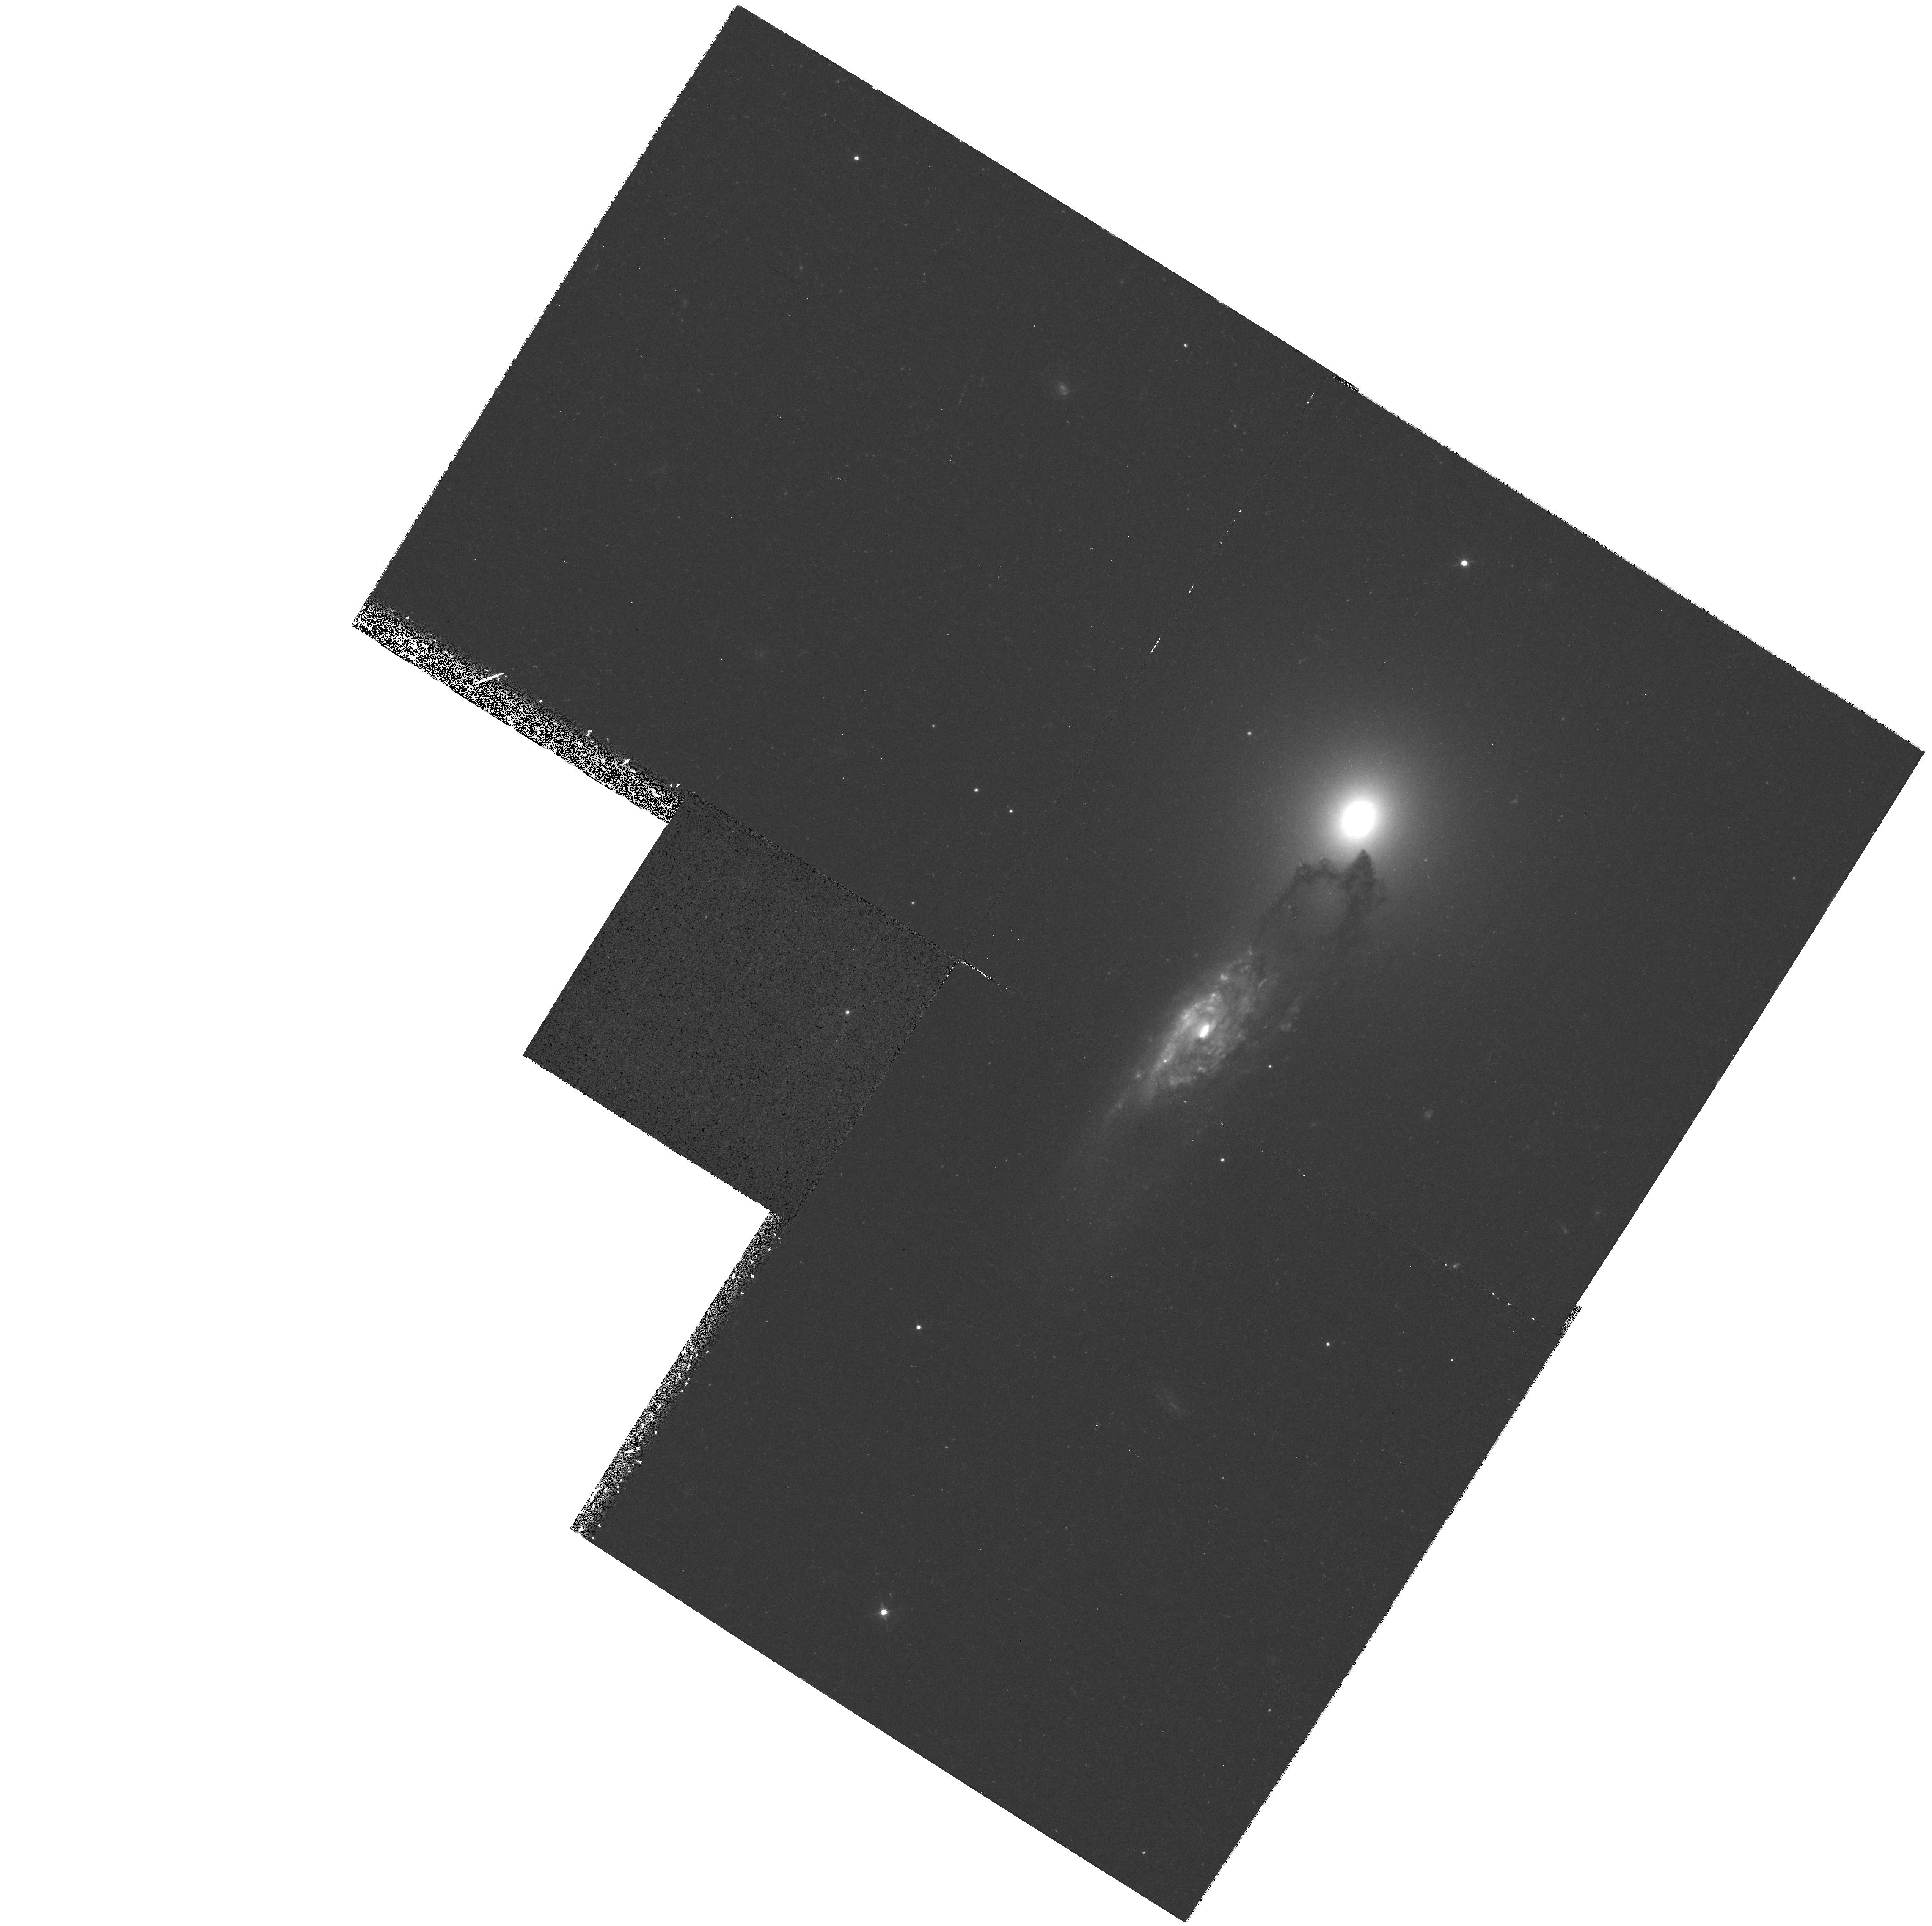
Target: AM1316-241
Instrument: WFPC2/PC
Filter: F450W
Exposure: 45 min
Observation ID: hst_6438_03_wfpc2_pc_f450w_u3lw03

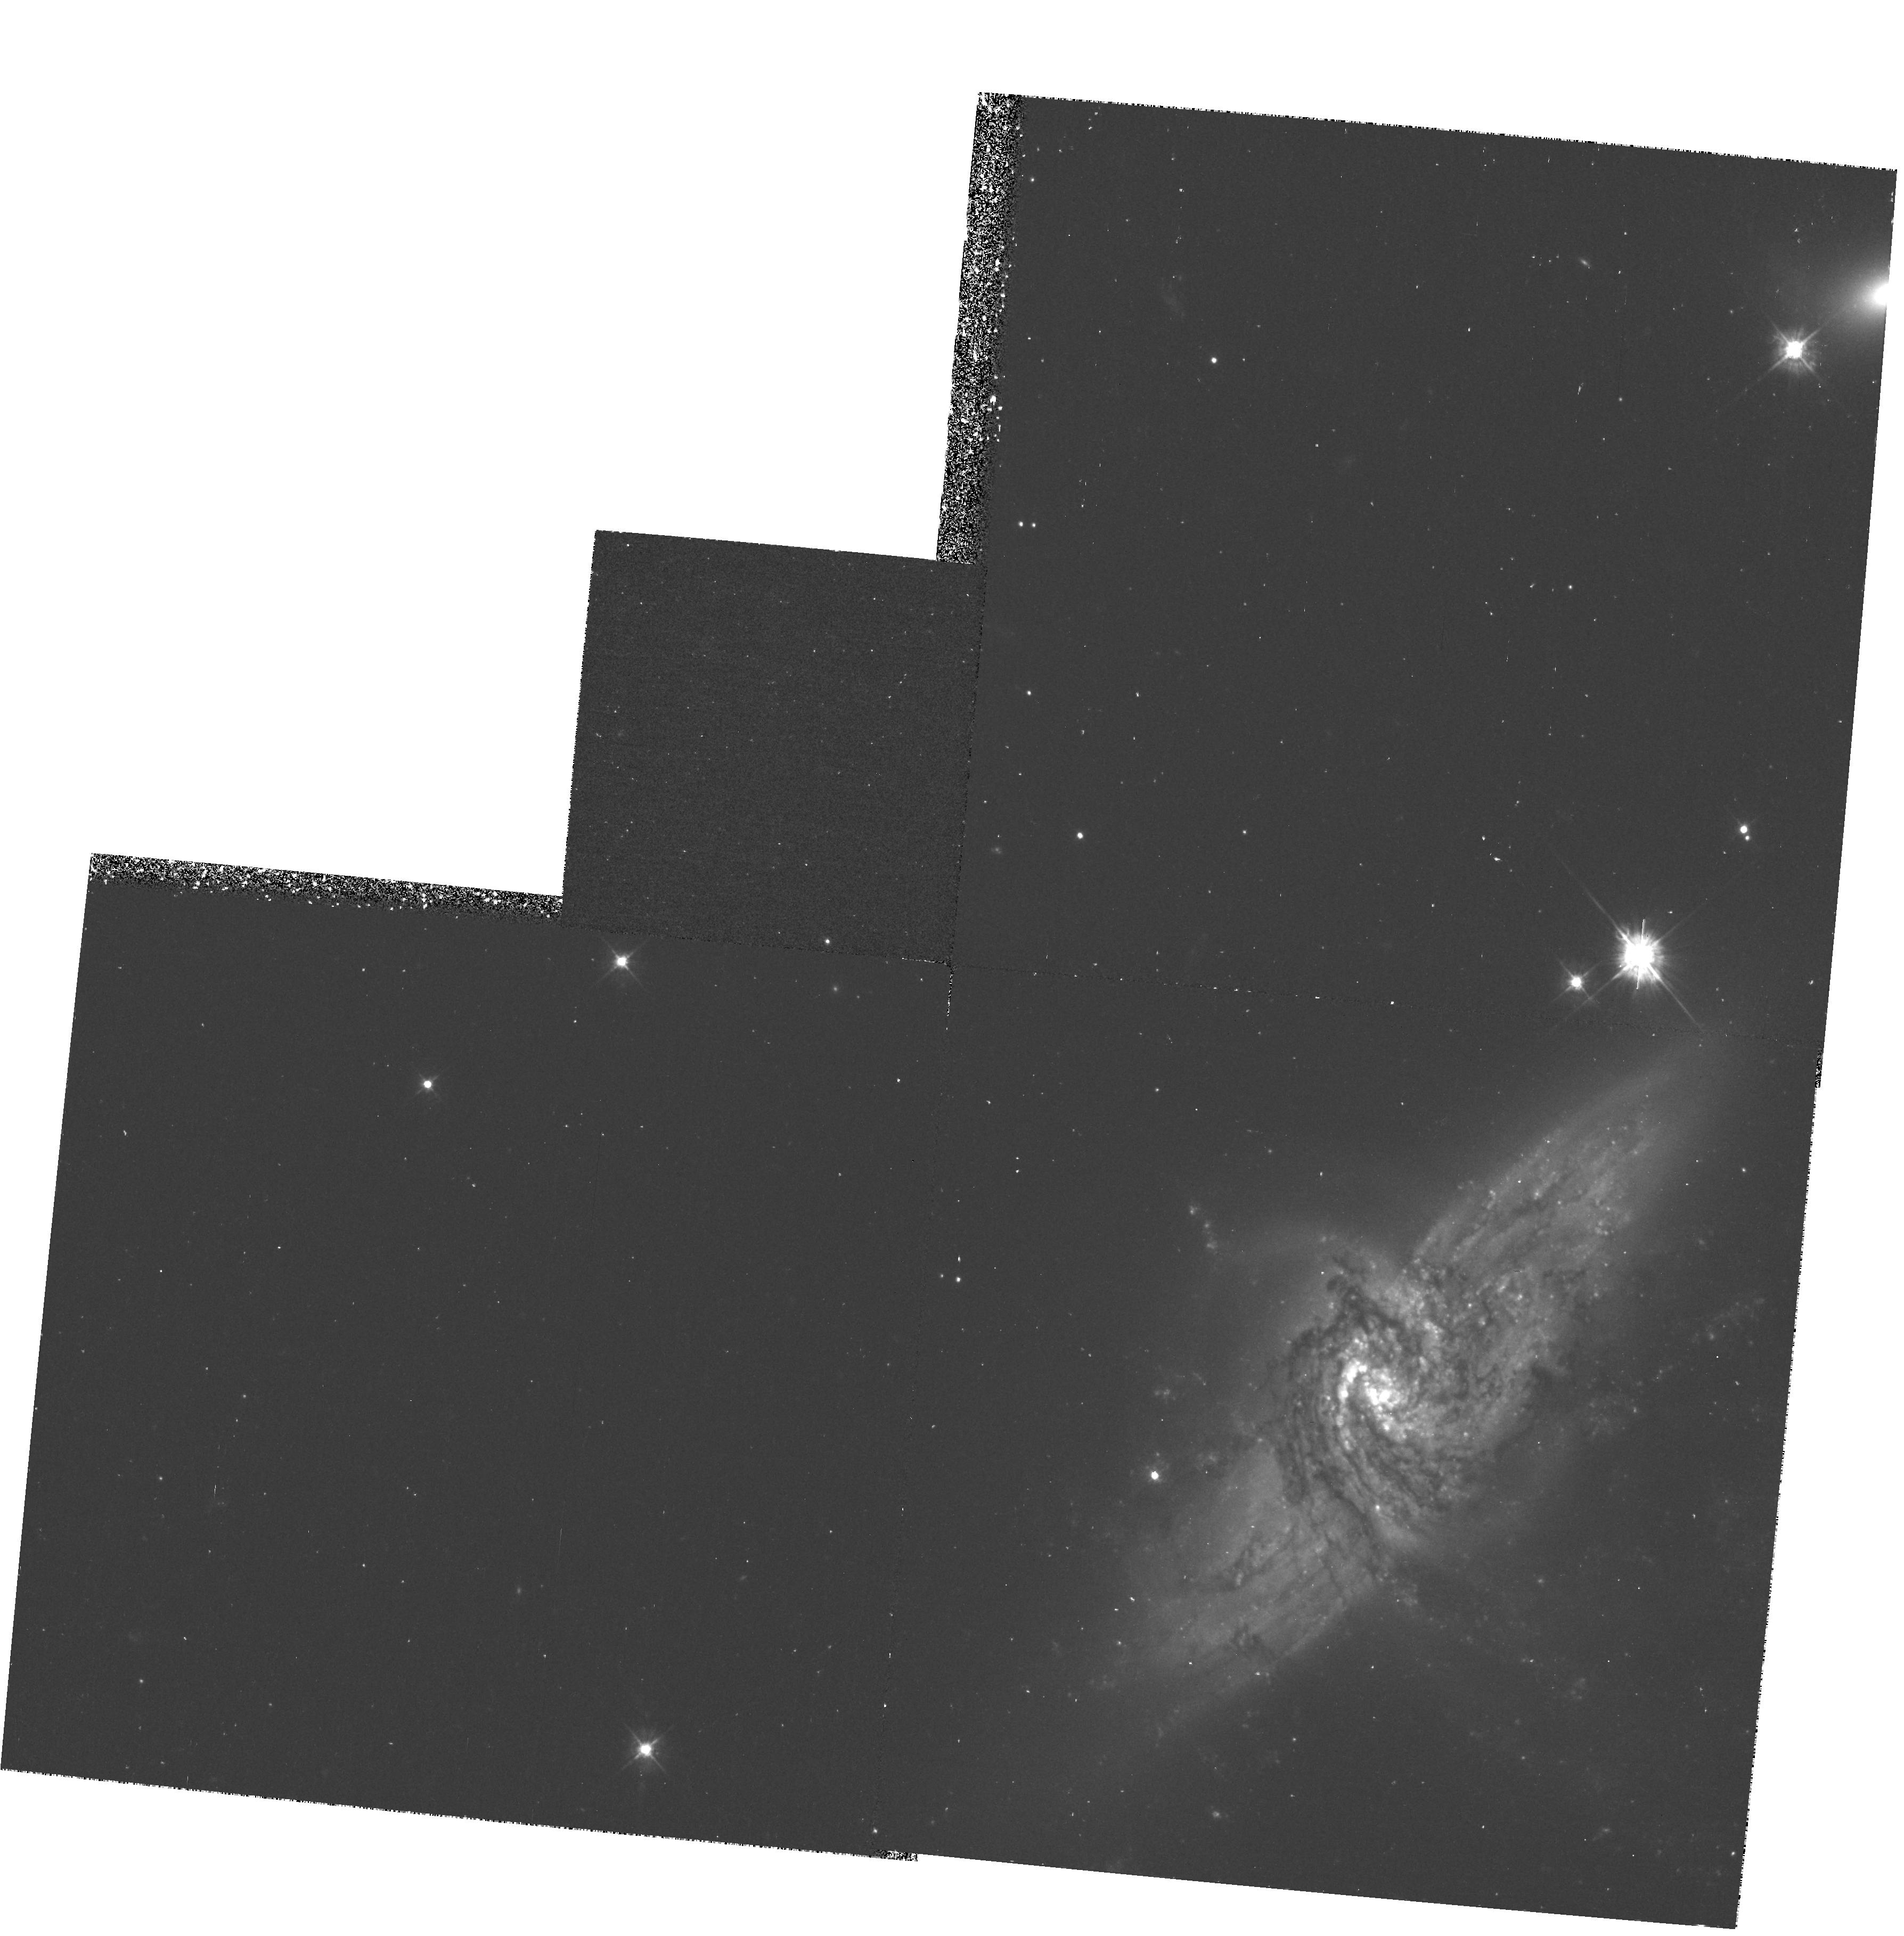
Target: NGC3314
Instrument: WFPC2/PC
Filter: F450W
Exposure: 43 min
Observation ID: hst_6438_51_wfpc2_pc_f450w_u3lw51

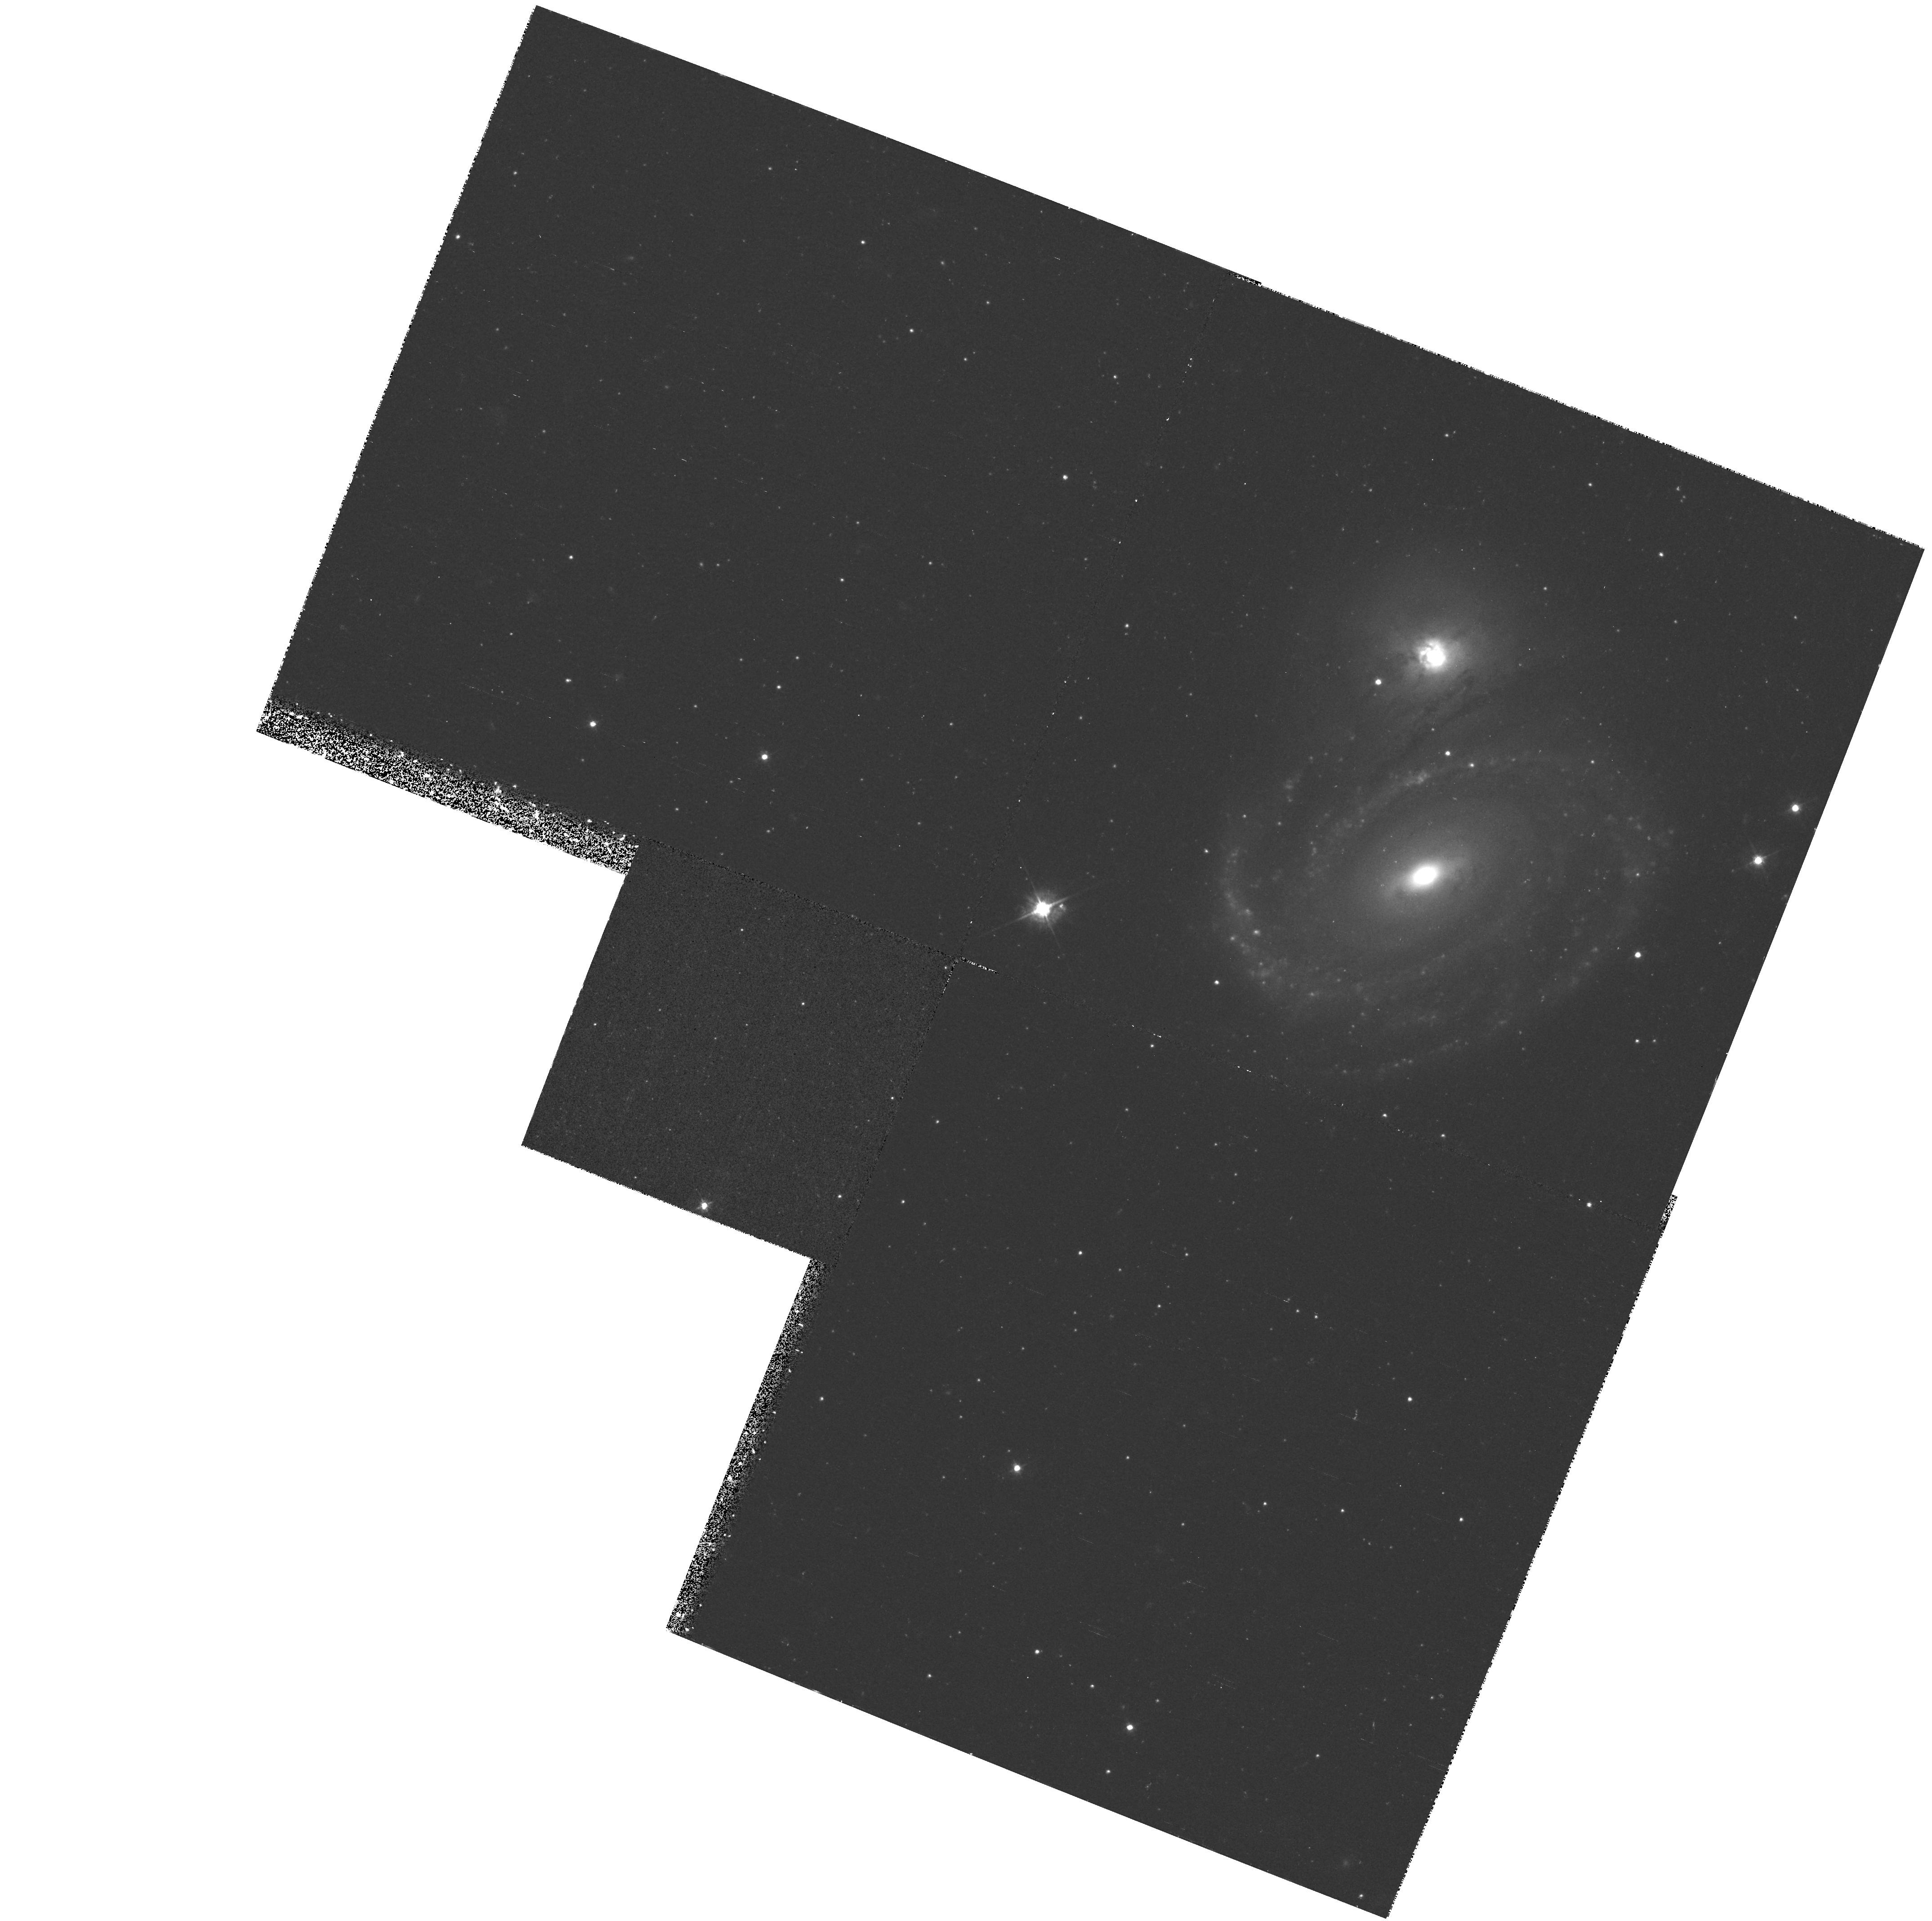
Target: AM0500-620
Instrument: WFPC2/PC
Filter: F450W
Exposure: 45 min
Observation ID: hst_6438_04_wfpc2_pc_f450w_u3lw04

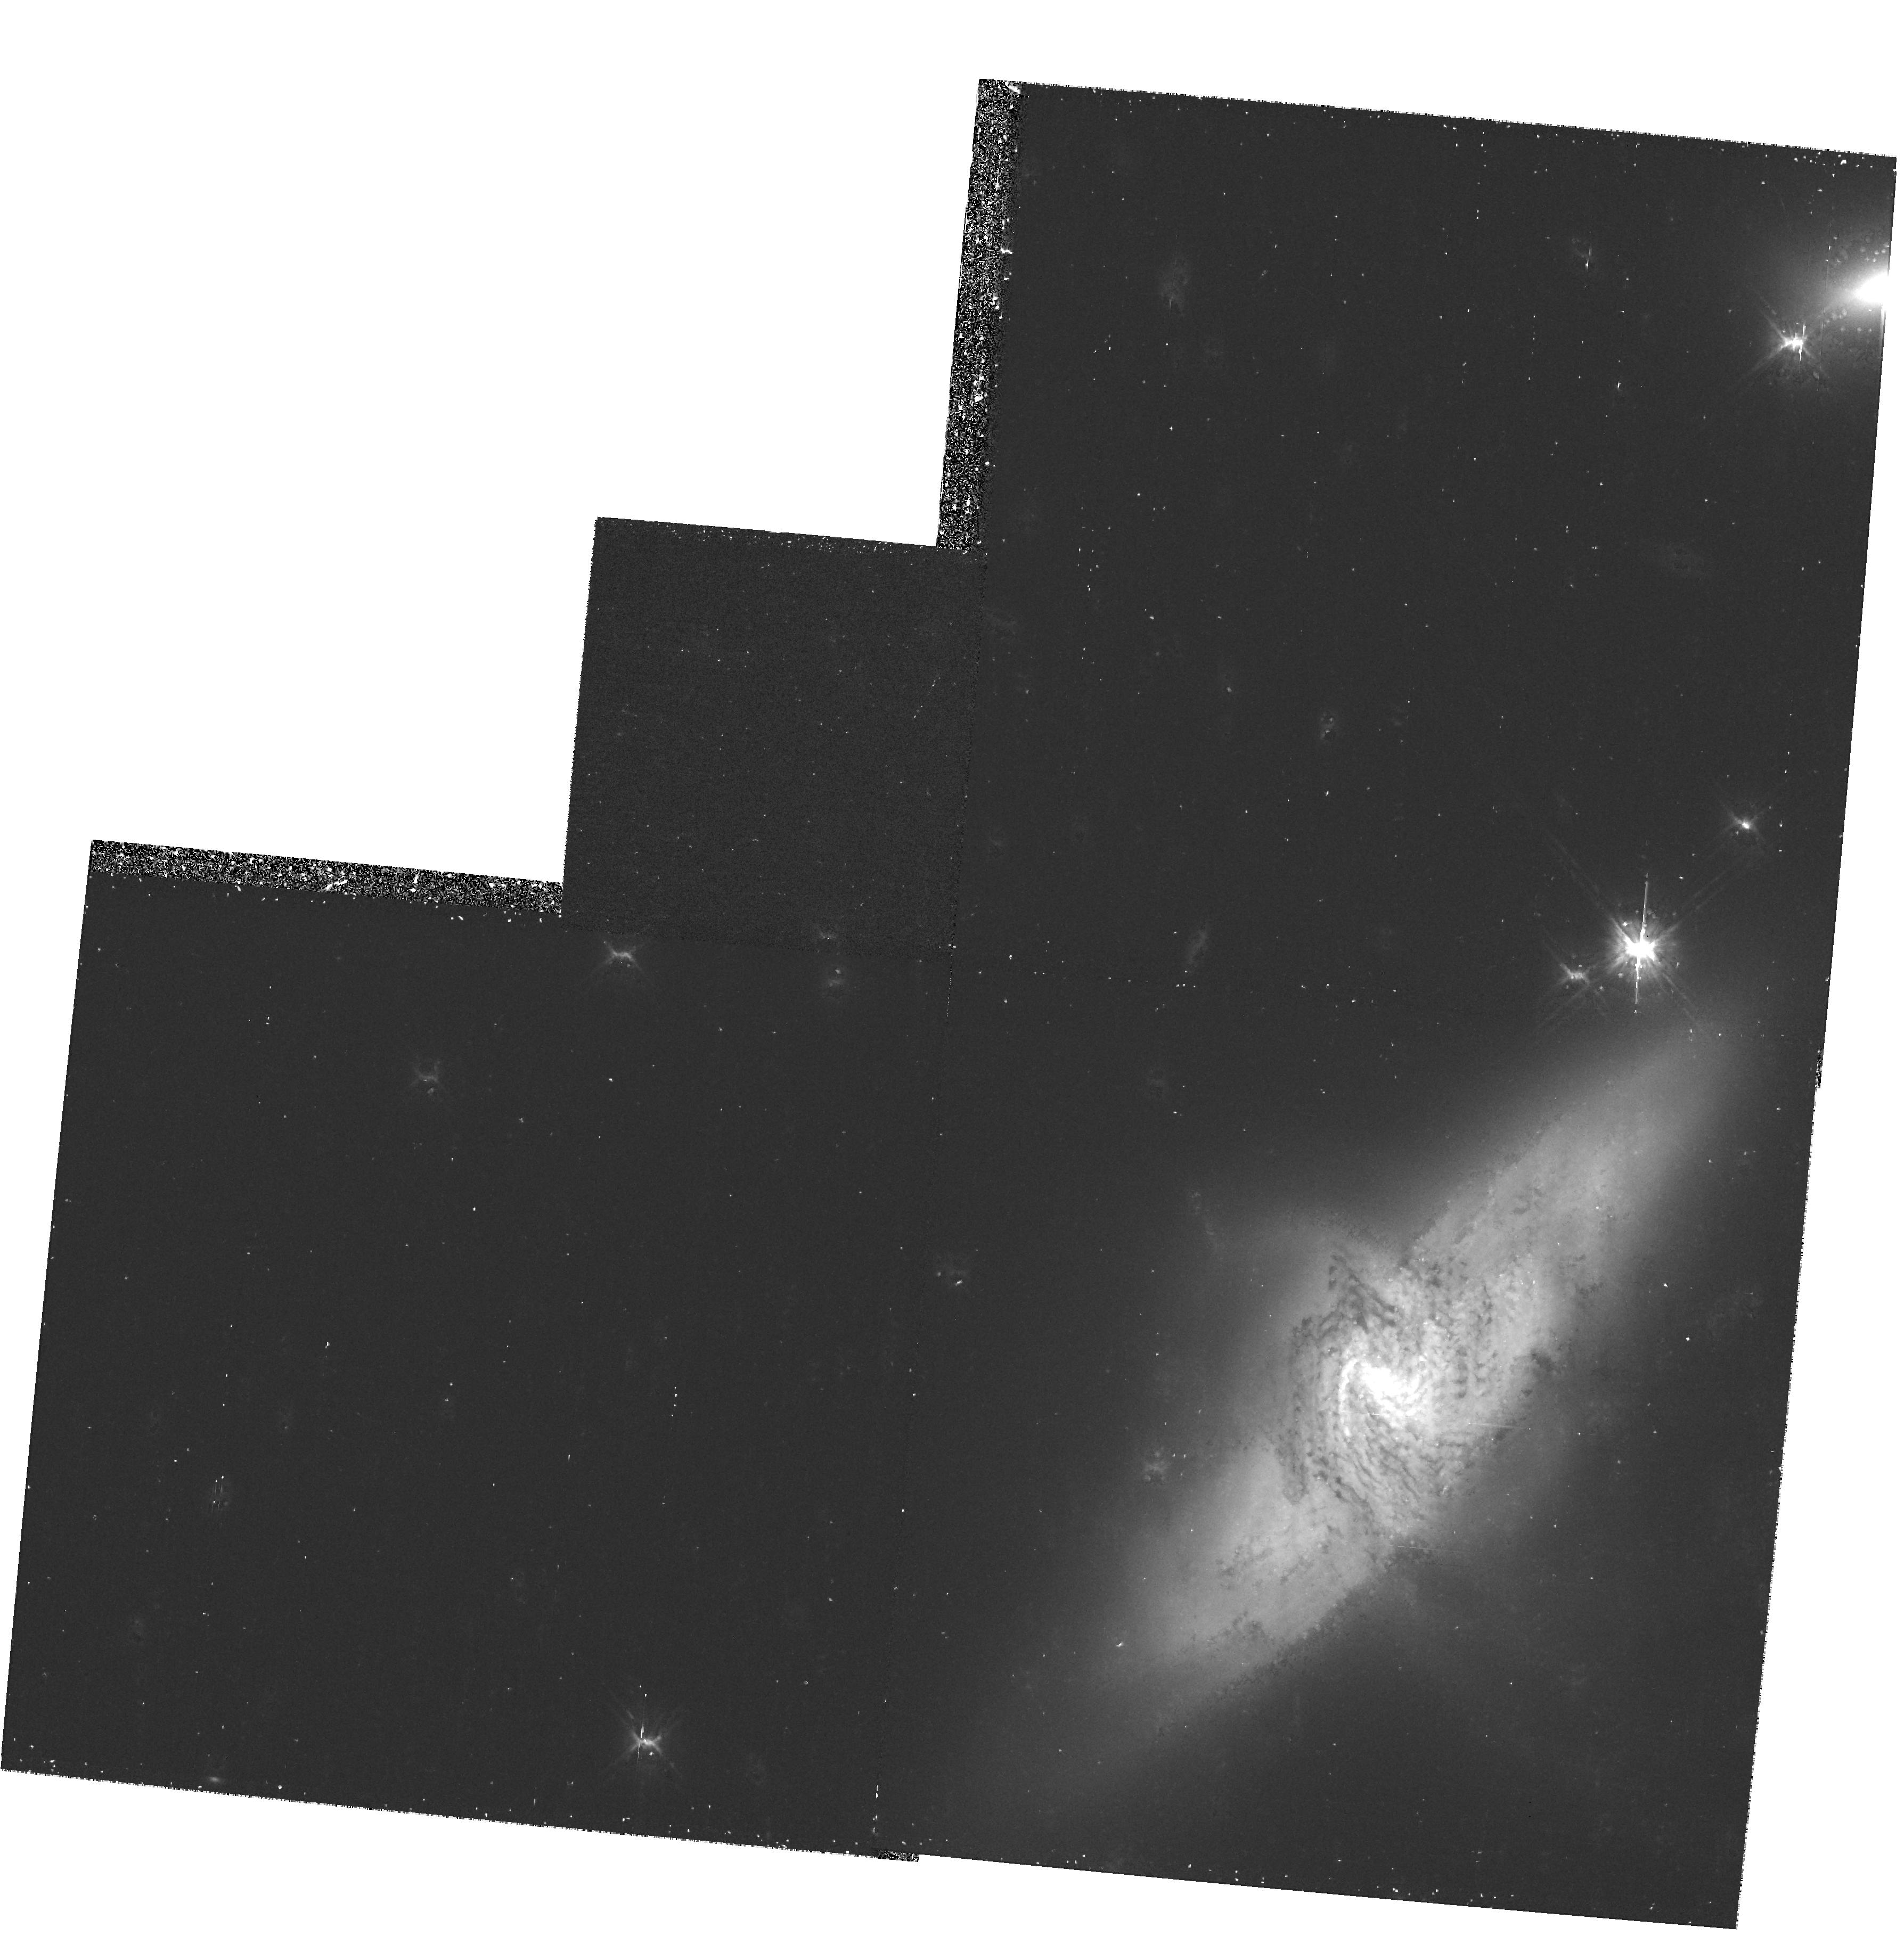
Target: NGC3314
Instrument: WFPC2/PC
Filter: F814W
Exposure: 40 min
Observation ID: hst_6438_51_wfpc2_pc_f814w_u3lw51

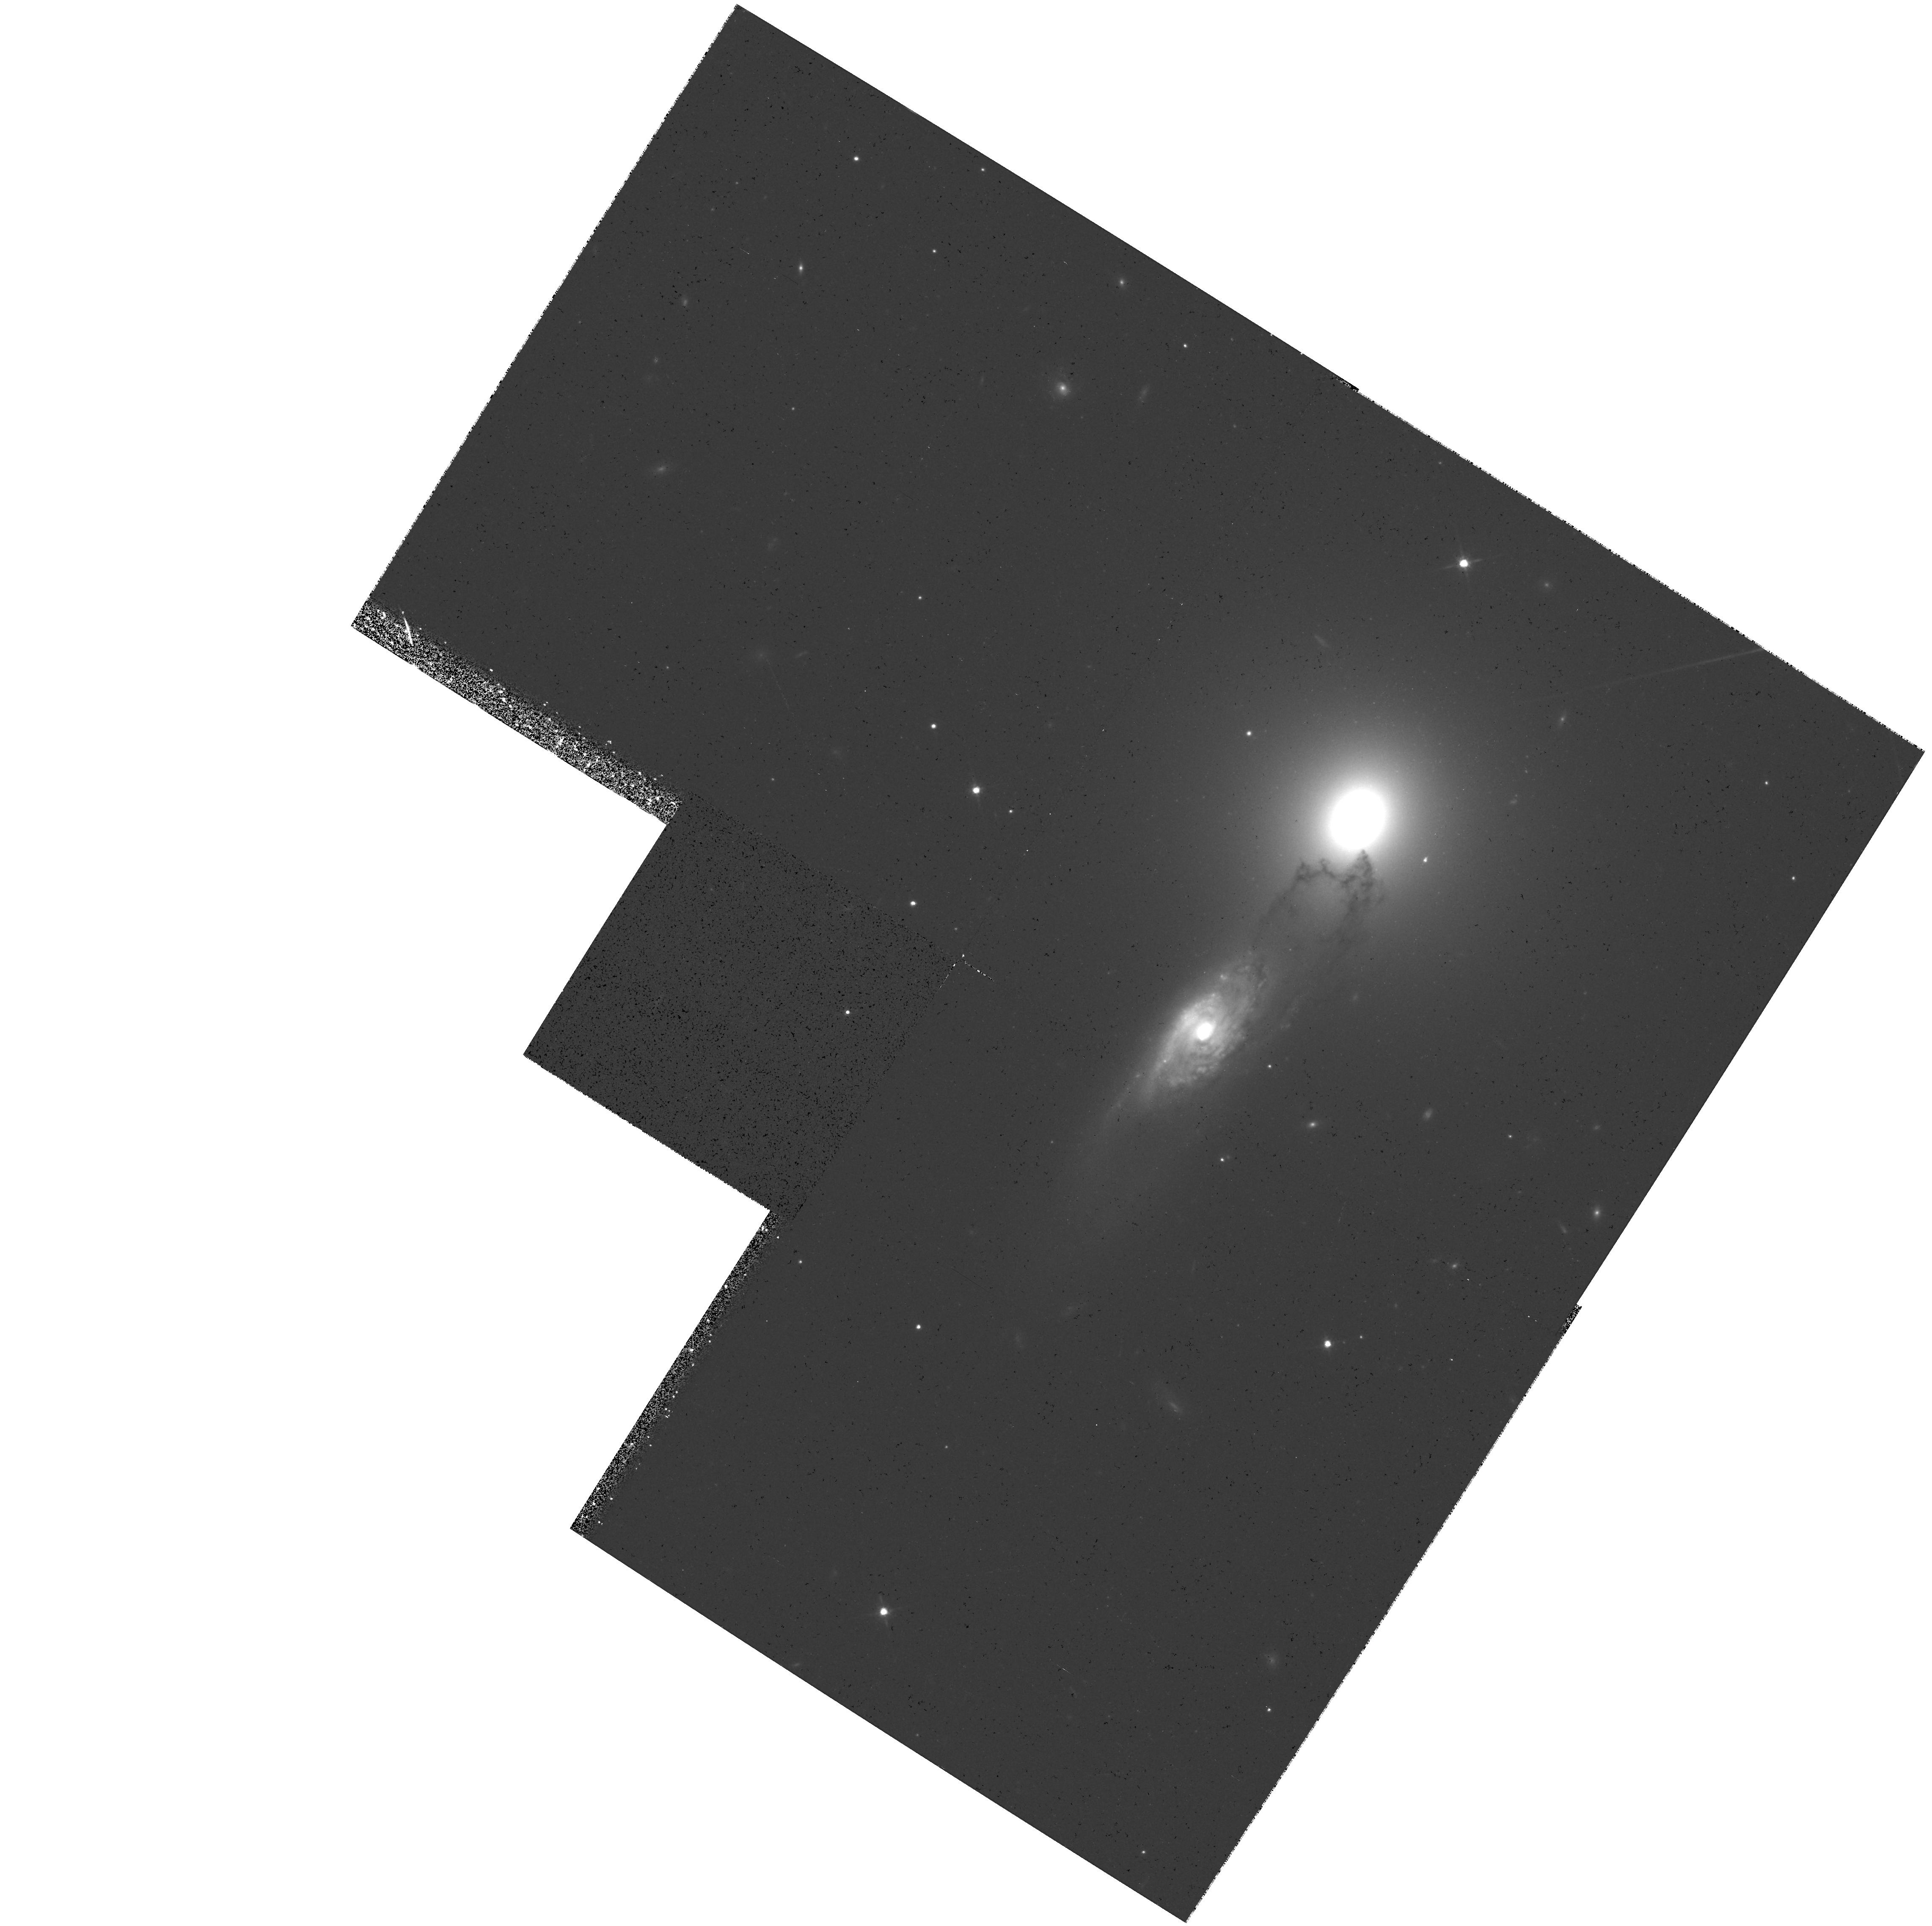
Target: AM1316-241
Instrument: WFPC2/PC
Filter: F814W
Exposure: 34 min
Observation ID: hst_6438_03_wfpc2_pc_f814w_u3lw03

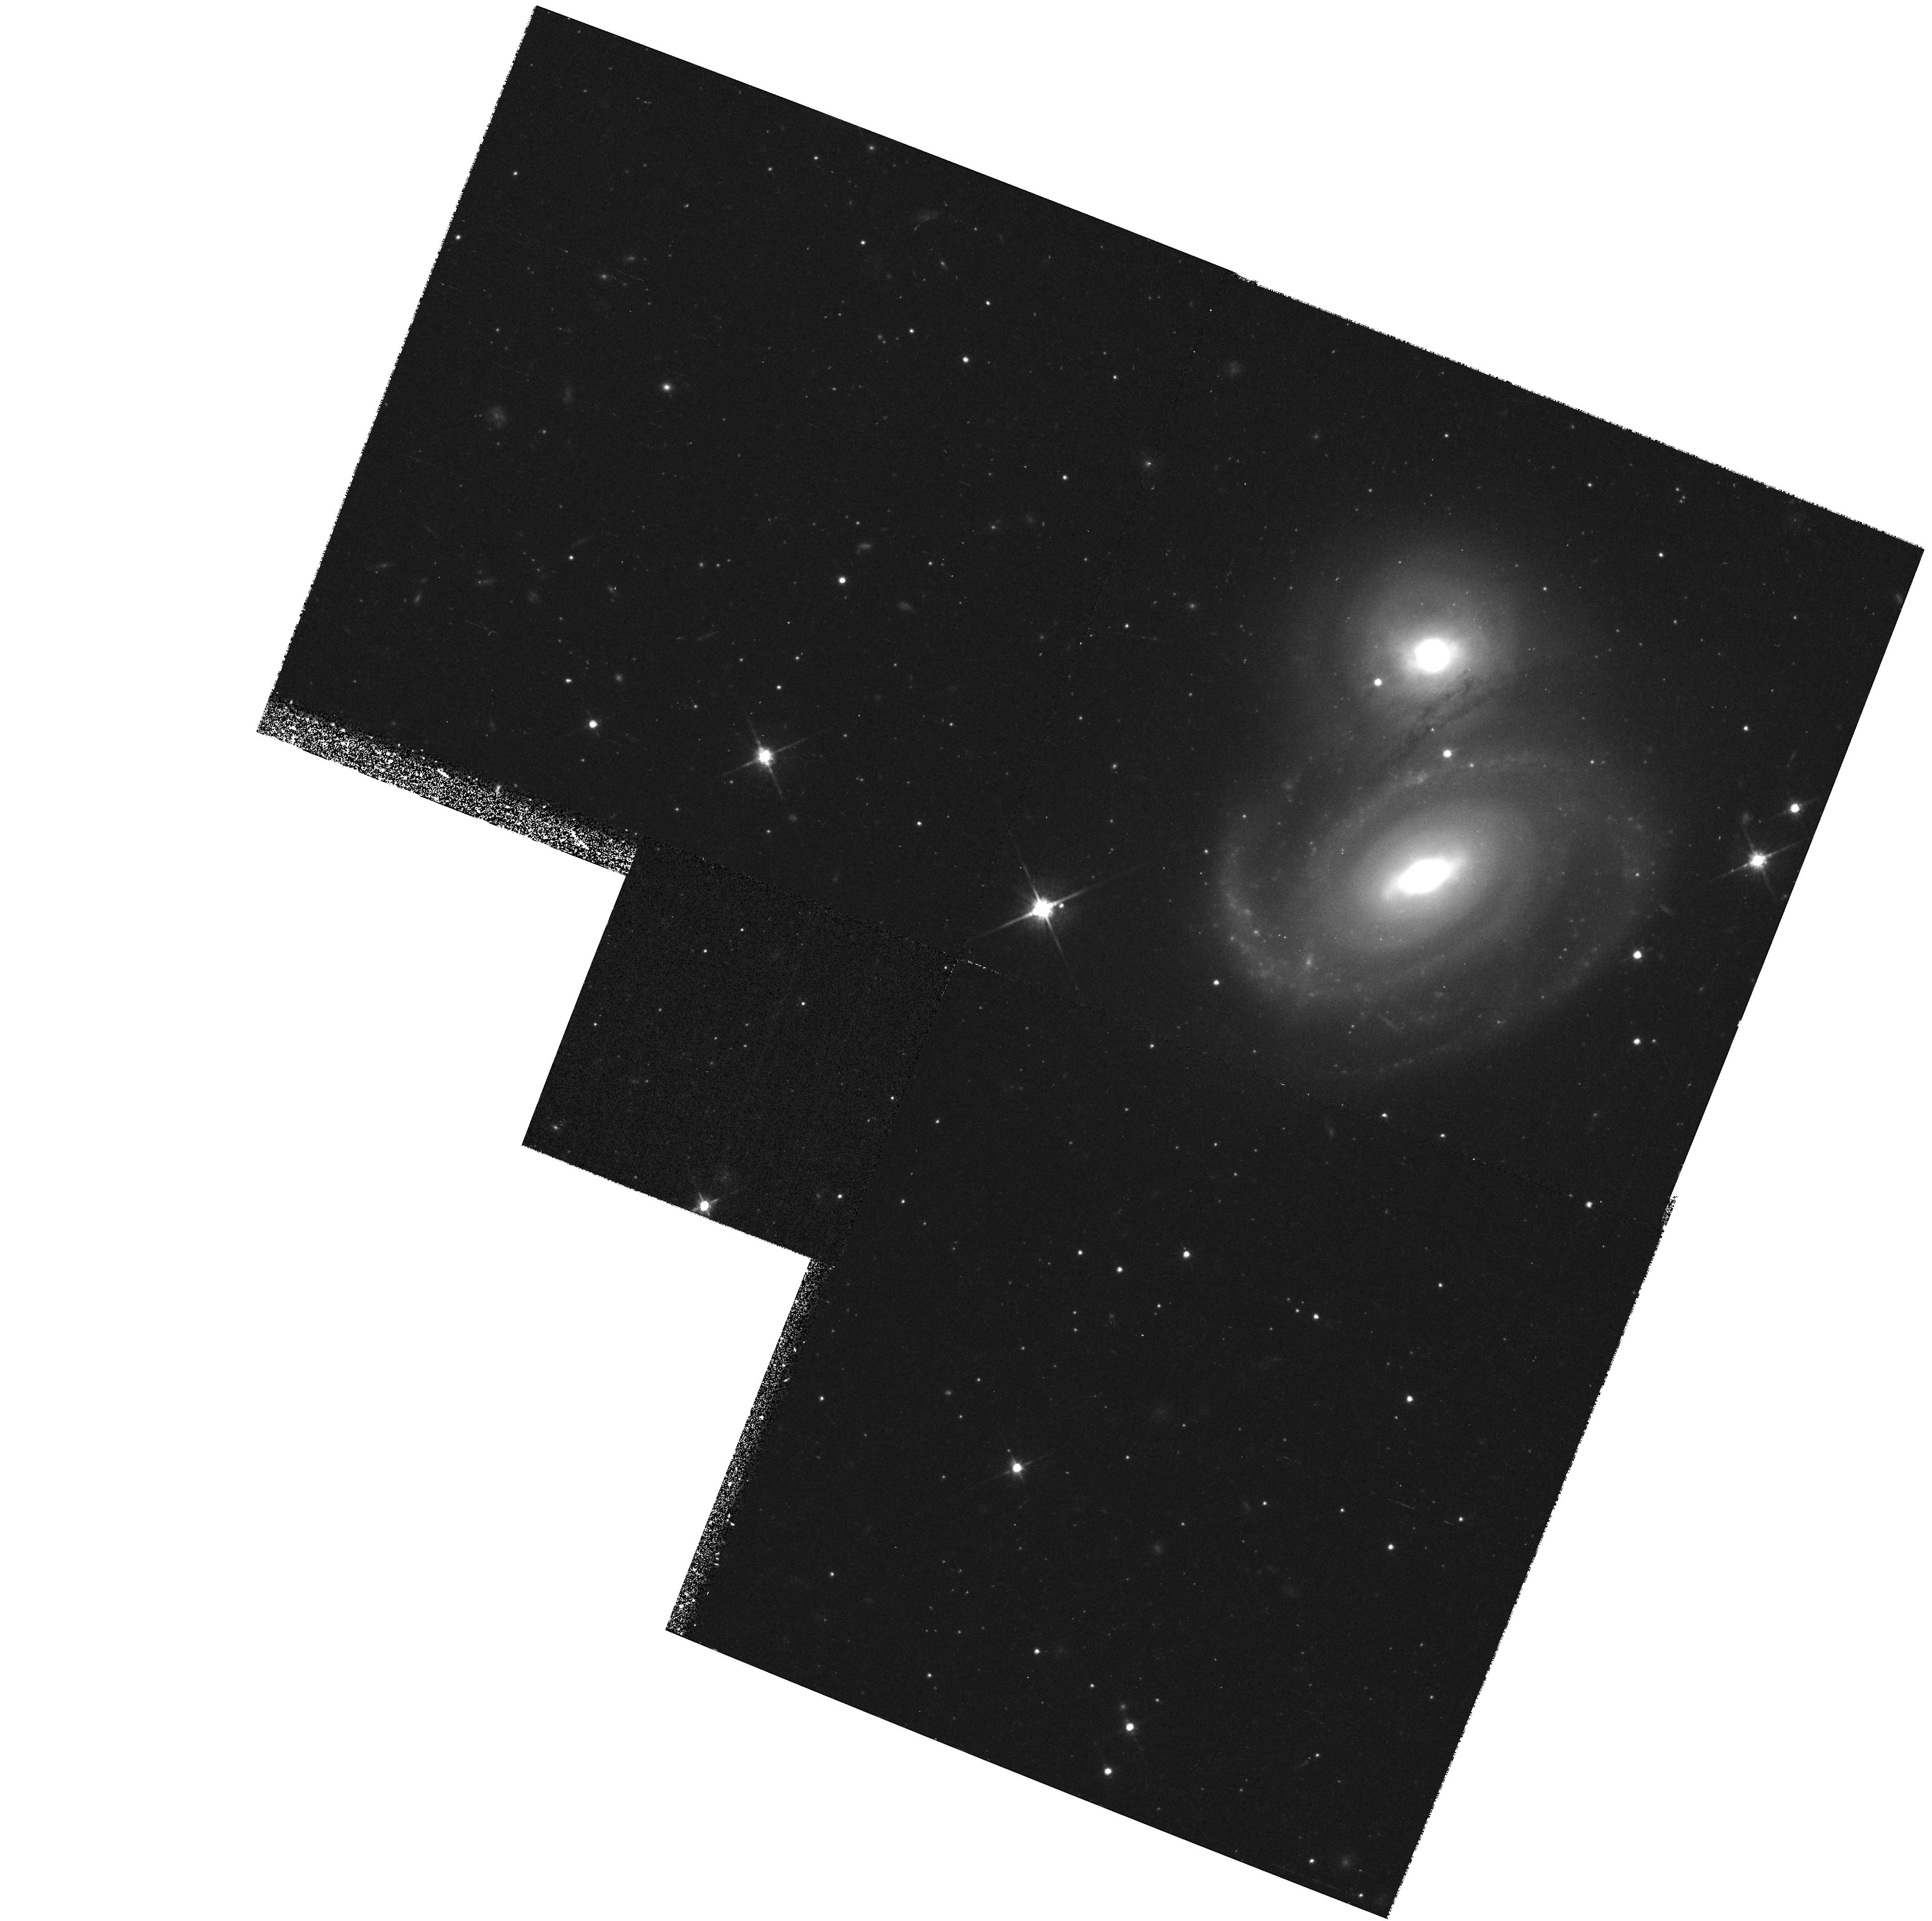
Target: AM0500-620
Instrument: WFPC2/PC
Filter: F814W
Exposure: 34 min
Observation ID: hst_6438_04_wfpc2_pc_f814w_u3lw04

DUST STRUCTURE IN BACKLIT GALAXIES (PI: Keel, William Clifford)

Pairs of overlapping galaxies offer an unusually direct way to measure the extinction within the disk of spiral galaxies, which has implications for M/L ratios, star-formation histories, and the role of galaxy obscuration in statistics of high-redshift objects. Ground-based data have allowed us to measure the extinction in several backlit spirals, as averaged over regions of hundreds of parsecs. WFPC2 imaging of three of our best candidates in B and I bands will allow us to measure the dust clumping on finer scales than possible from the ground, and to establish whether the relatively flat reddening curves we have found are indeed the product of clumping. Together with scheduled ISO observations, we should be able to establish the clumping spectrum of dust over a very wide range of scales, which is crucial to modelling the effects of dust on the emergent radiation from spiral galaxies.